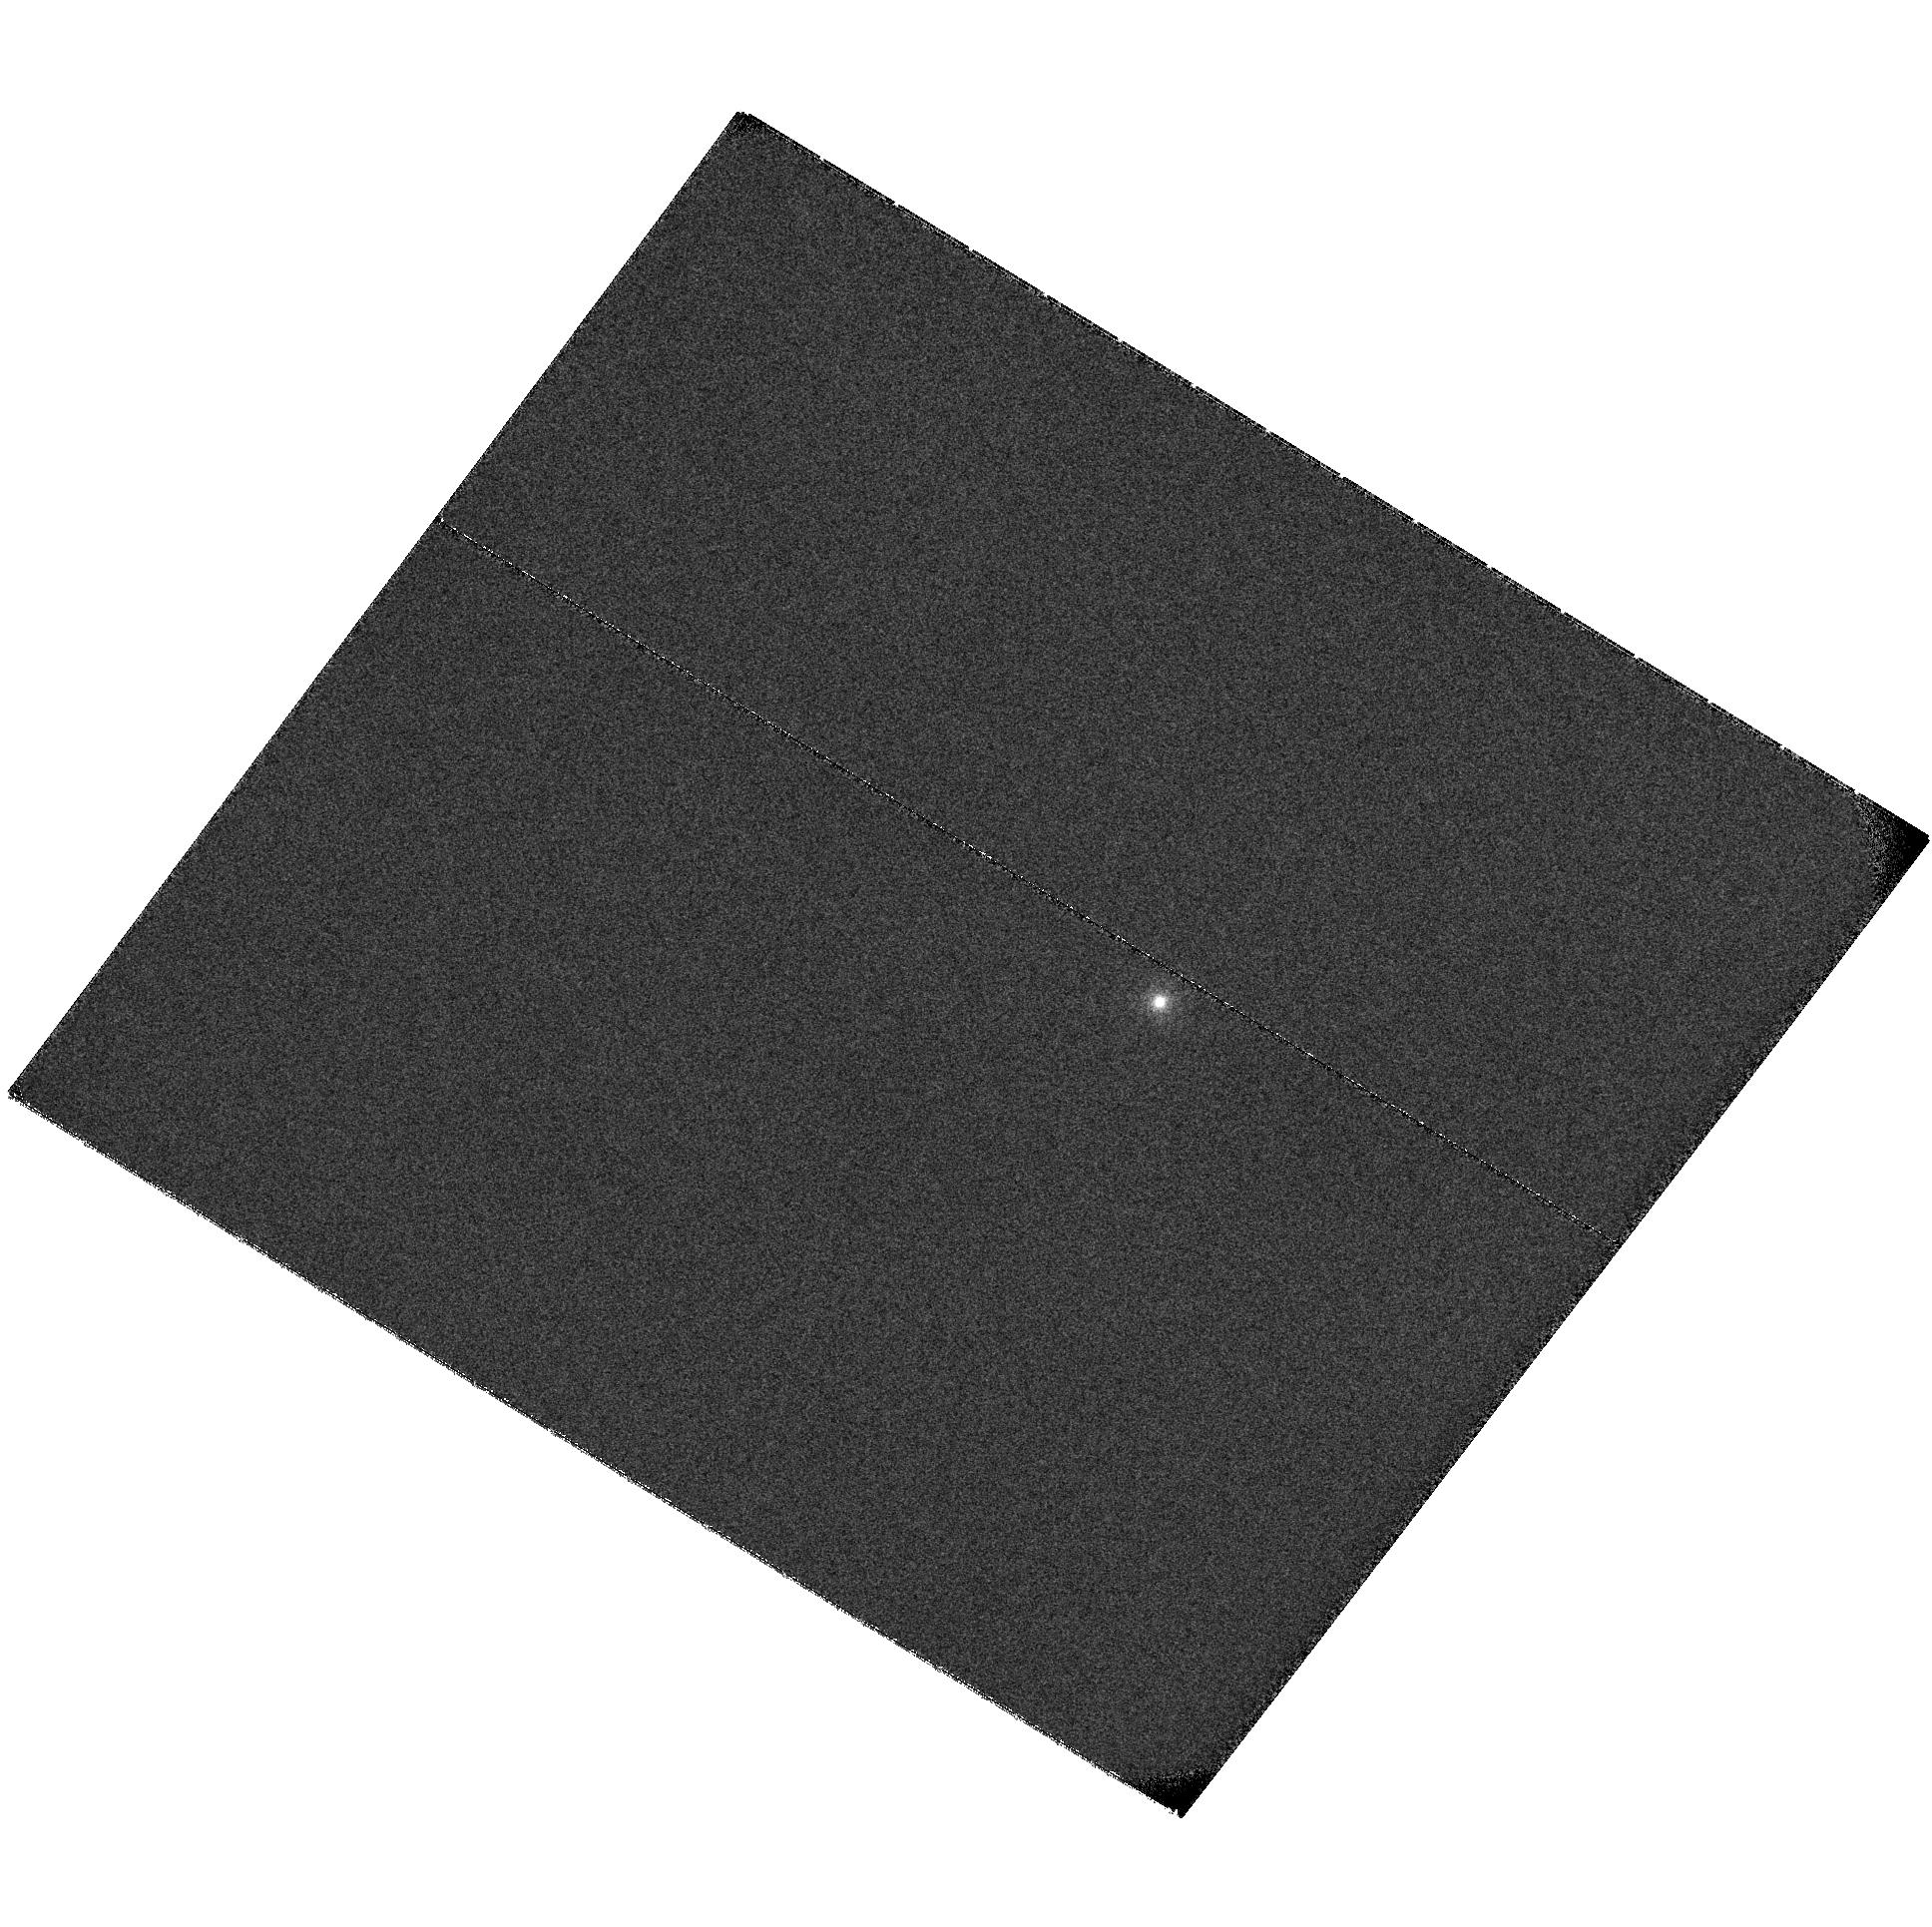
Target: XMMUJ134736.6+173403
Instrument: ACS/SBC
Filter: F122M
Exposure: 42 min
Observation ID: hst_11517_01_acs_sbc_f122m_jb0d01

A >10000 solar mass black hole (PI: Jonker, Peter G.)

The X-ray source XMMUJ134736.6+173403 has recently been discovered serendipitously. Its X-ray position coincides with two interacting galaxies, one of which is a Seyfert II. The X-ray variability and spectrum rule out an association with the Seyfert II. Carpano et al. (2008) suggest that the source is a foreground quiescent low-mass X-ray binary (unrelated to the galaxy-pair). Our recent optical photometry rules out such a scenario since the counterpart to the low-mass X-ray binary should have been detected. Furthermore, we find an extended source in the XMM error circle. Optical spectroscopy shows emission lines, such as those found in ULX nebulae, redshifted to the same redshift as that of the pair of interacting galaxies. Swift/UVOT observations show that the spectrum of the emission nebula is very blue. If this emission nebula is indeed associated with the X-ray source it implies that the X-ray source is a ULX. We propose here to obtain an ACS/SBC image to accurately determine the magnitude and the extend of the nebula and to investigate if the ULX/nebula emission can be responsible for the observed X-ray emission by extending the SED to ~1300 angstrom.